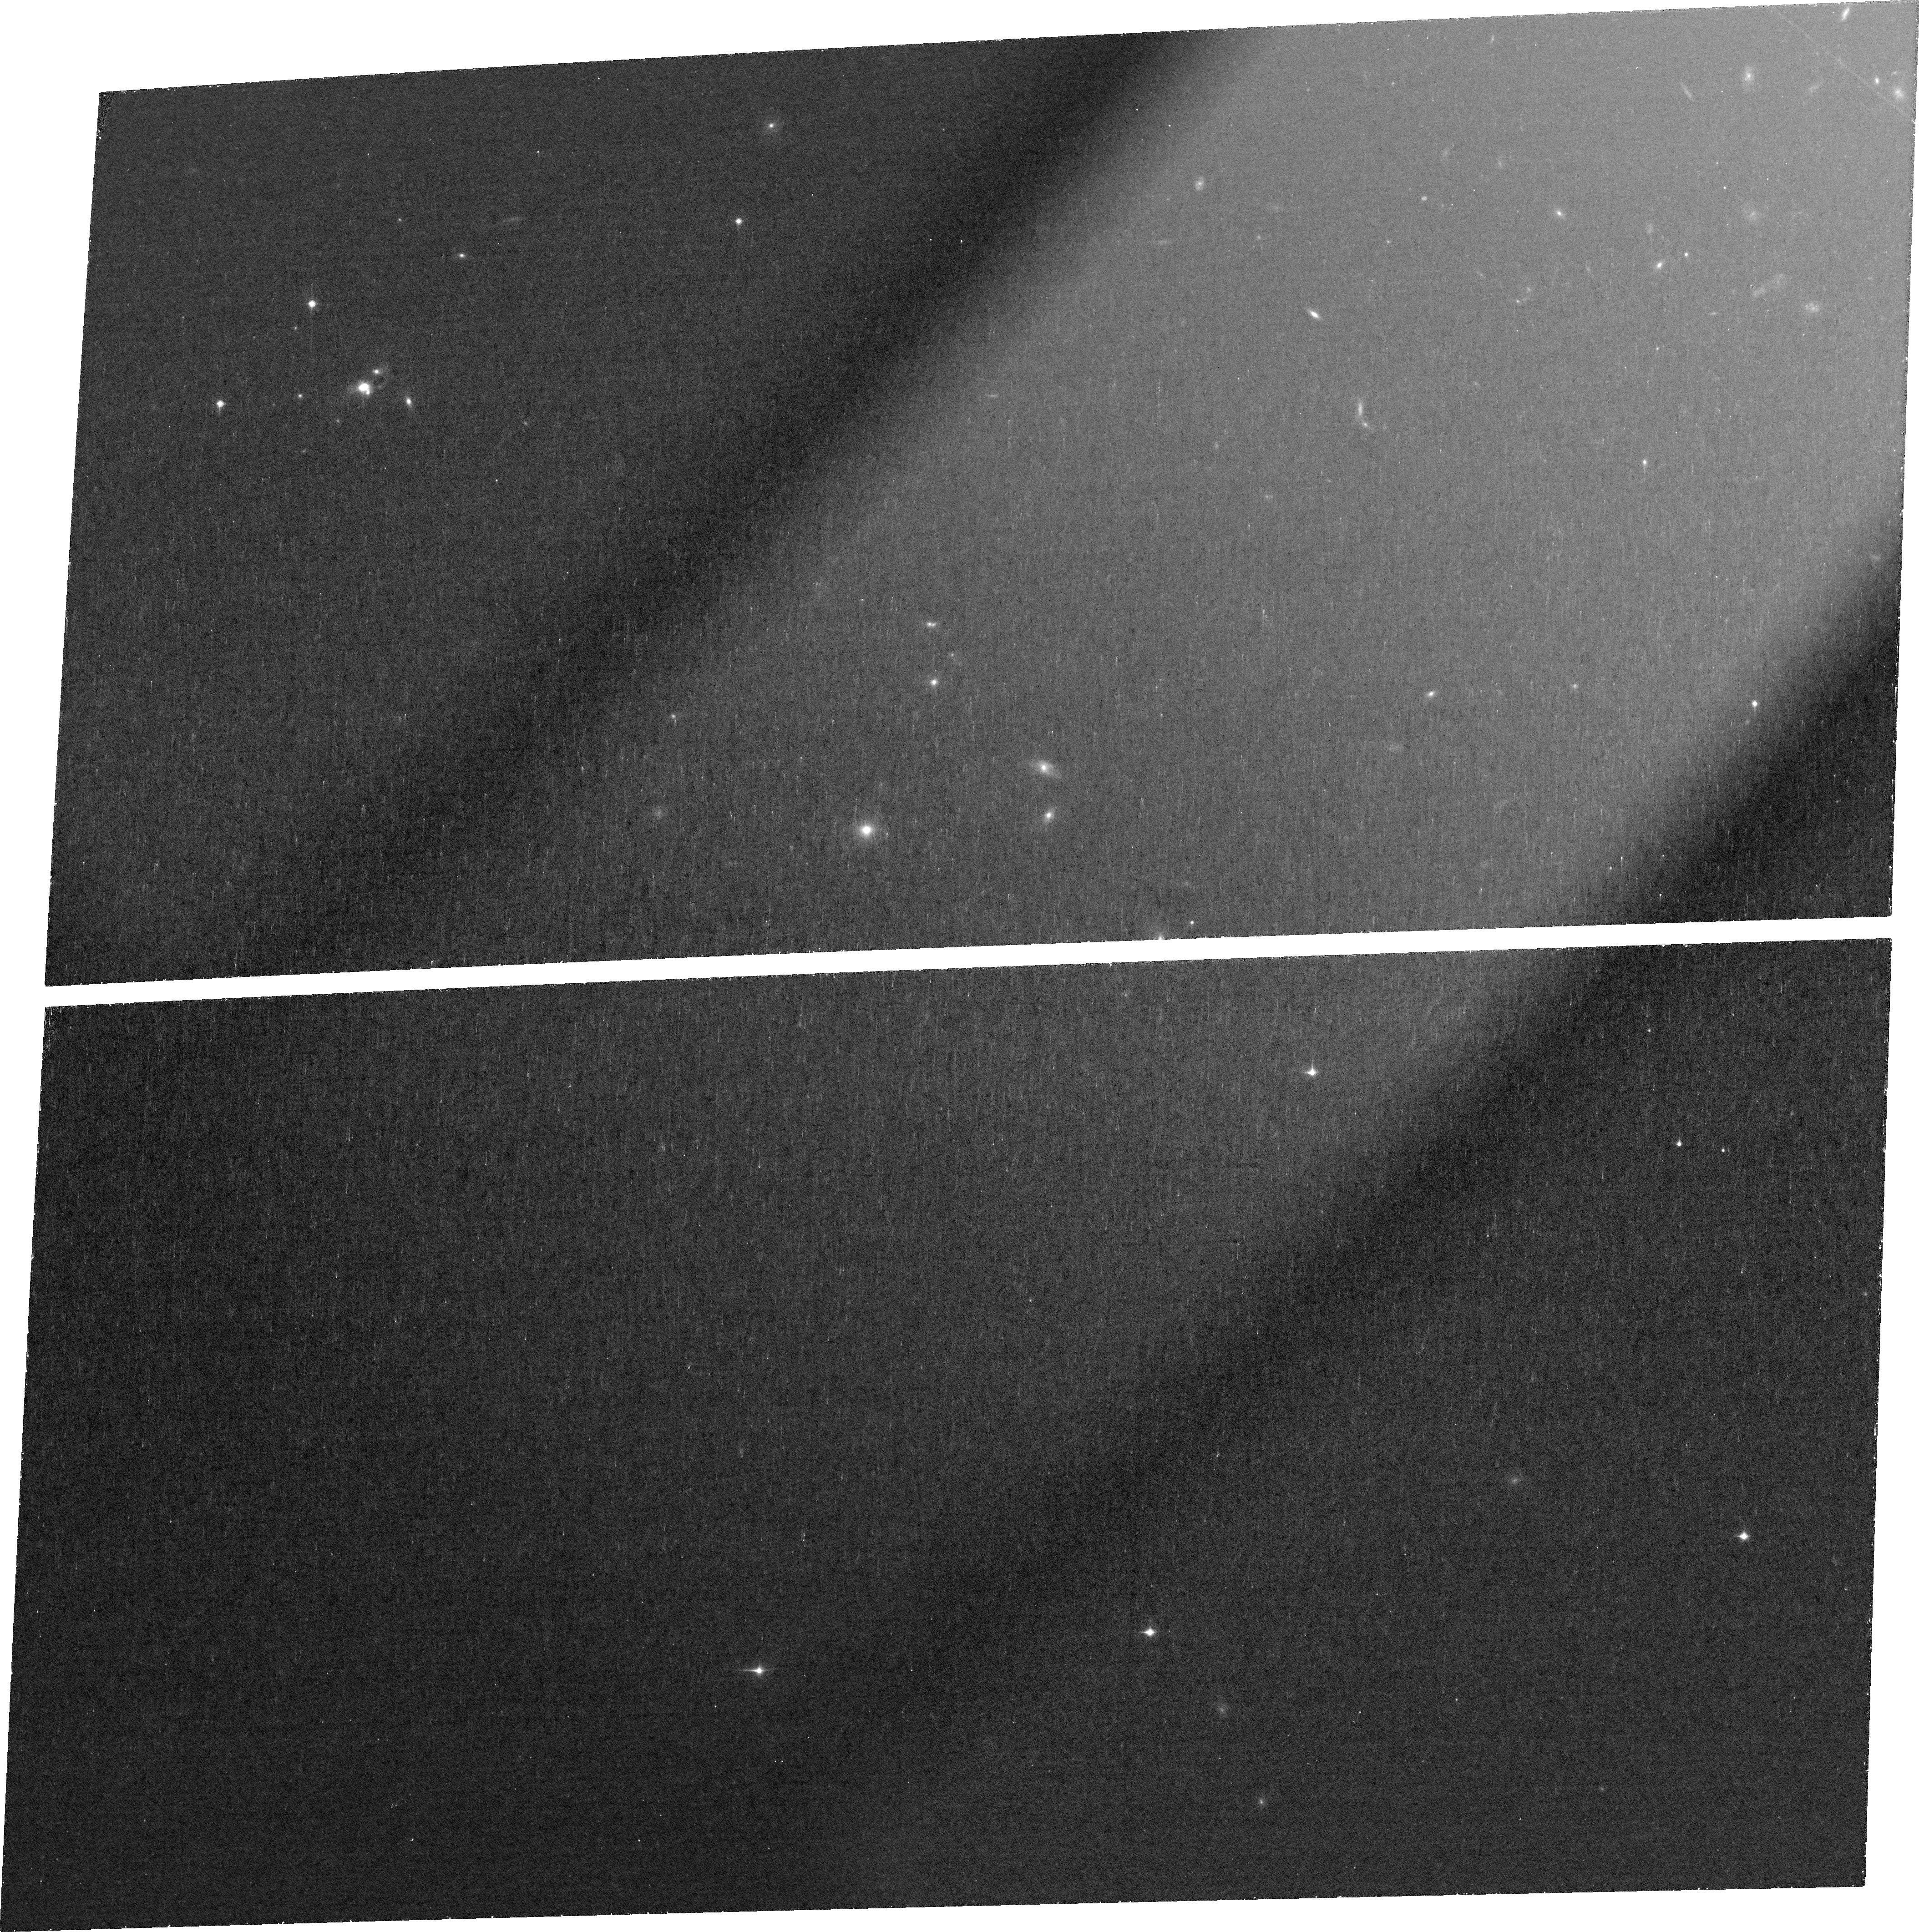
Target: GB0020-0531. Instrument: ACS/WFC. Filter: FR853N. Exposure: 1.3 h. Observation ID: jfjx01010

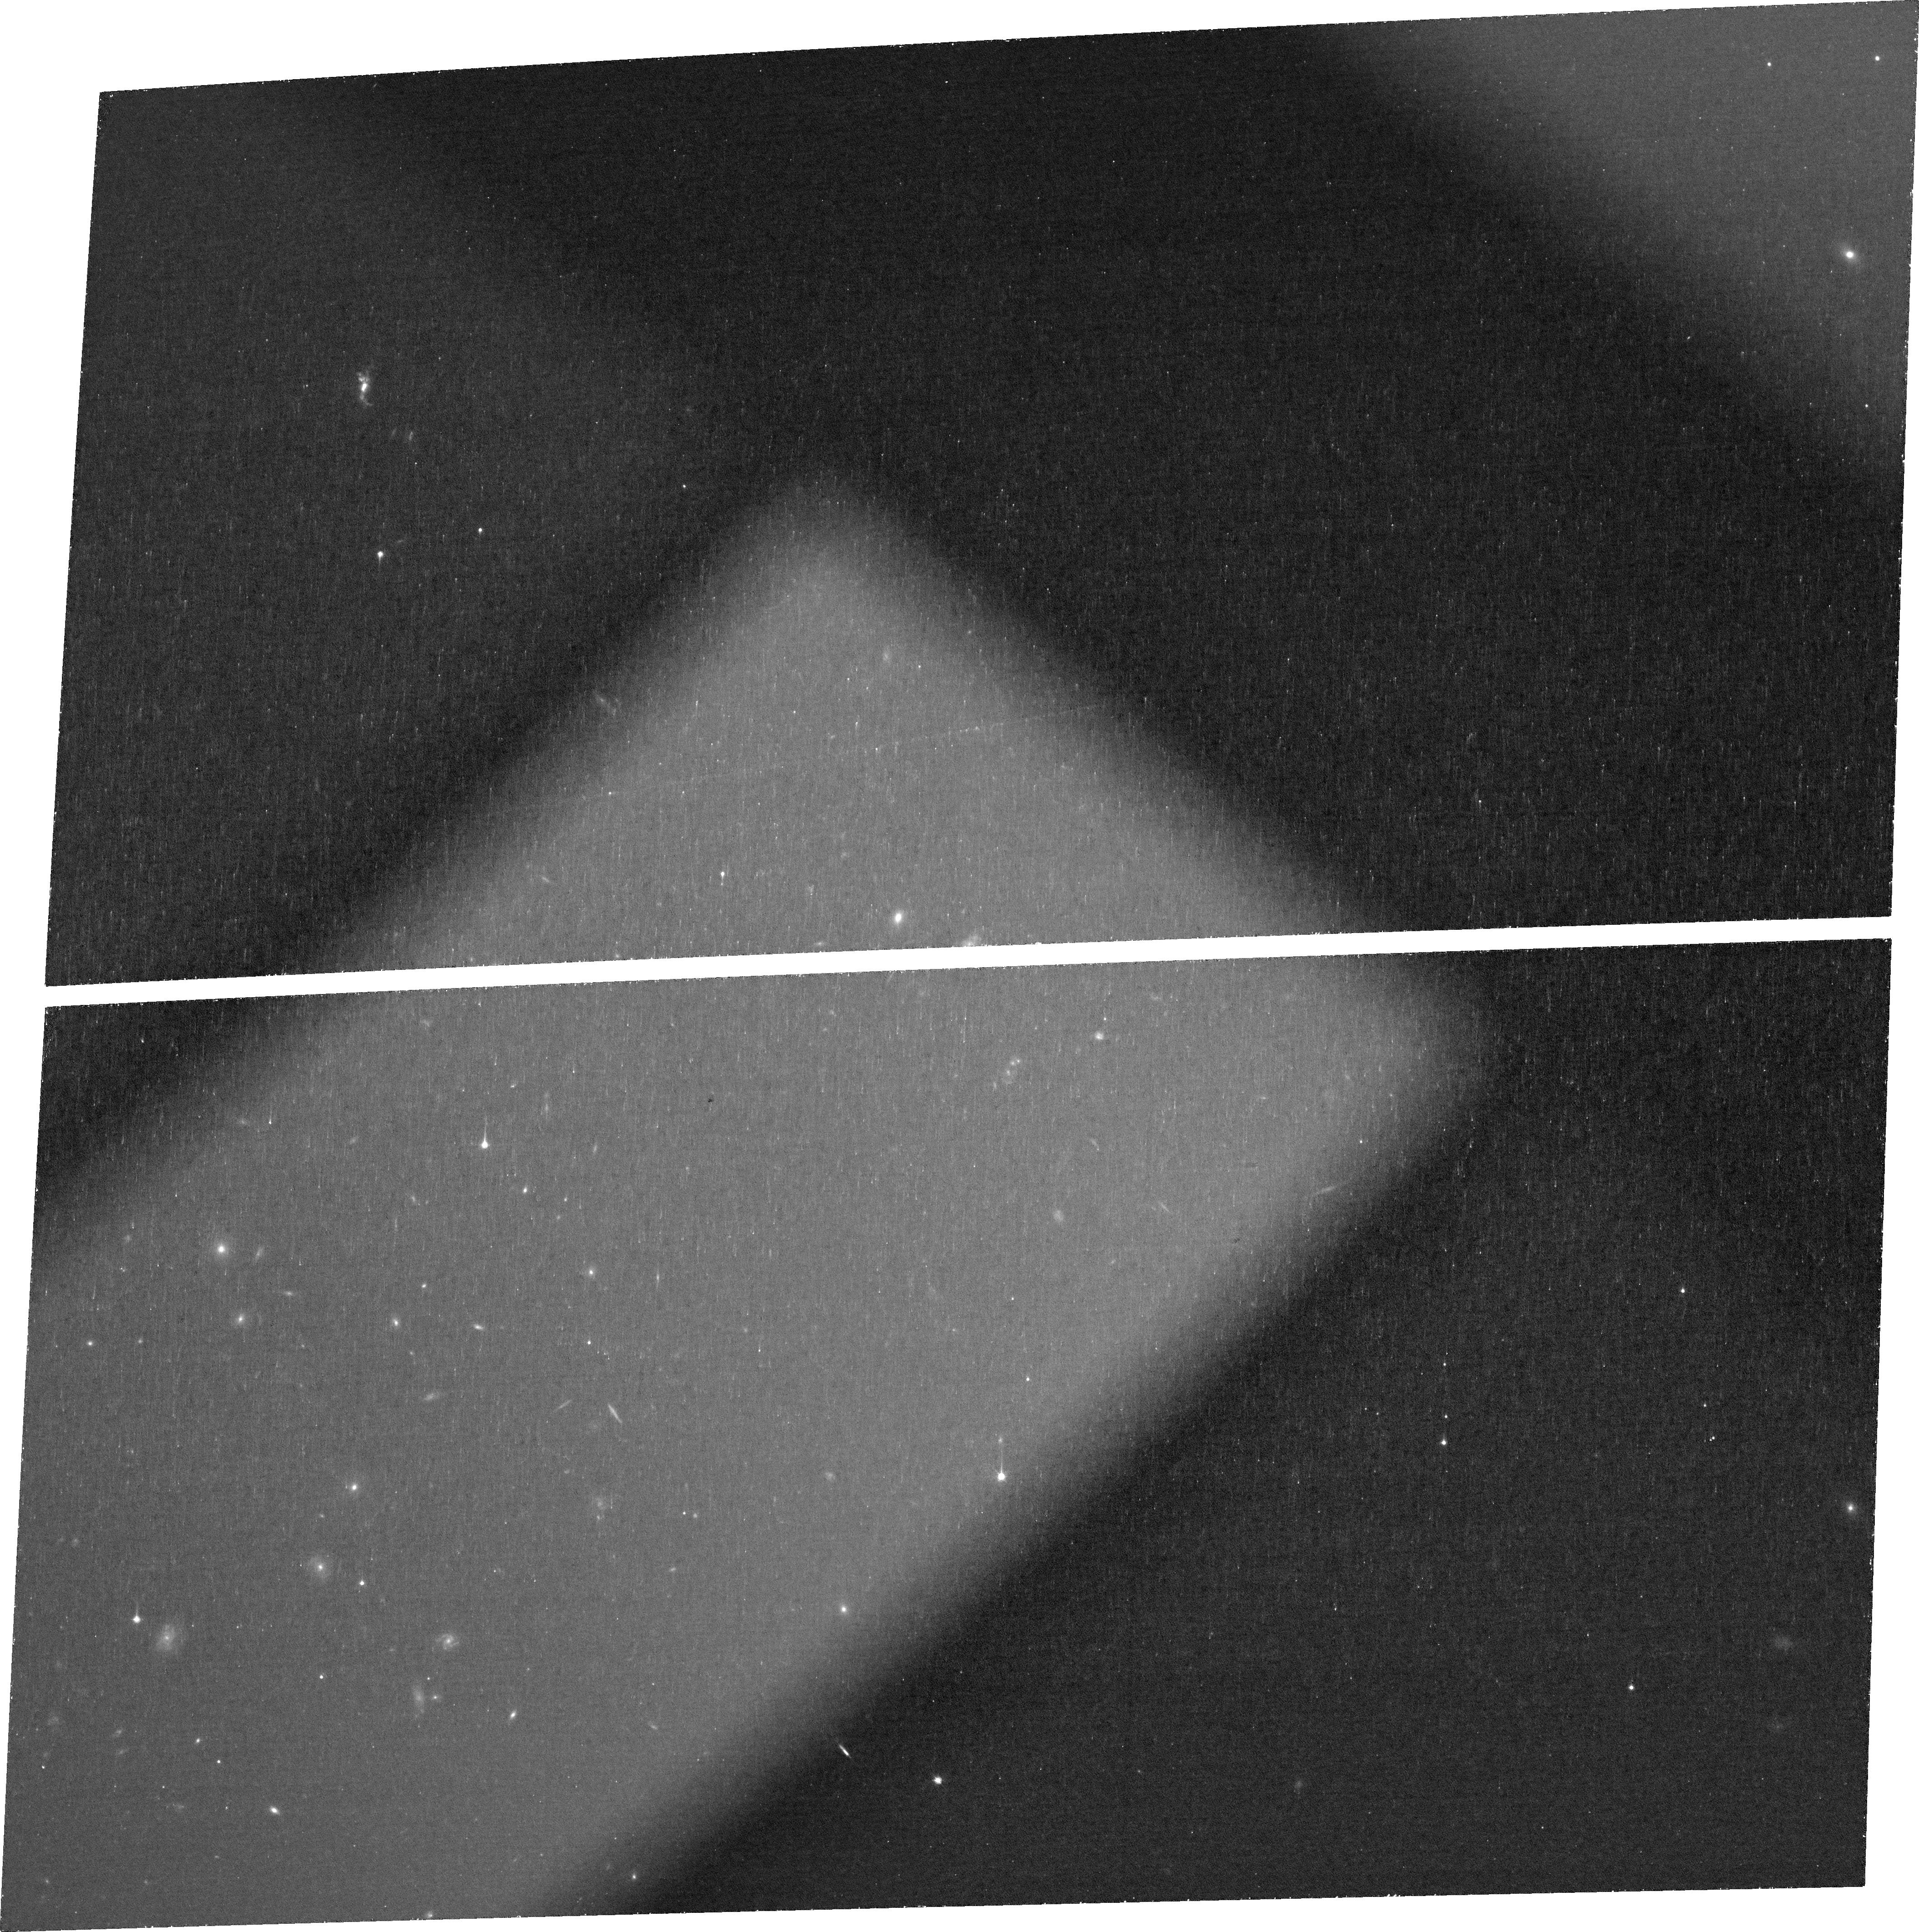
Target: GB2135-0314. Instrument: ACS/WFC. Filter: FR853N. Exposure: 1.3 h. Observation ID: jfjx09010

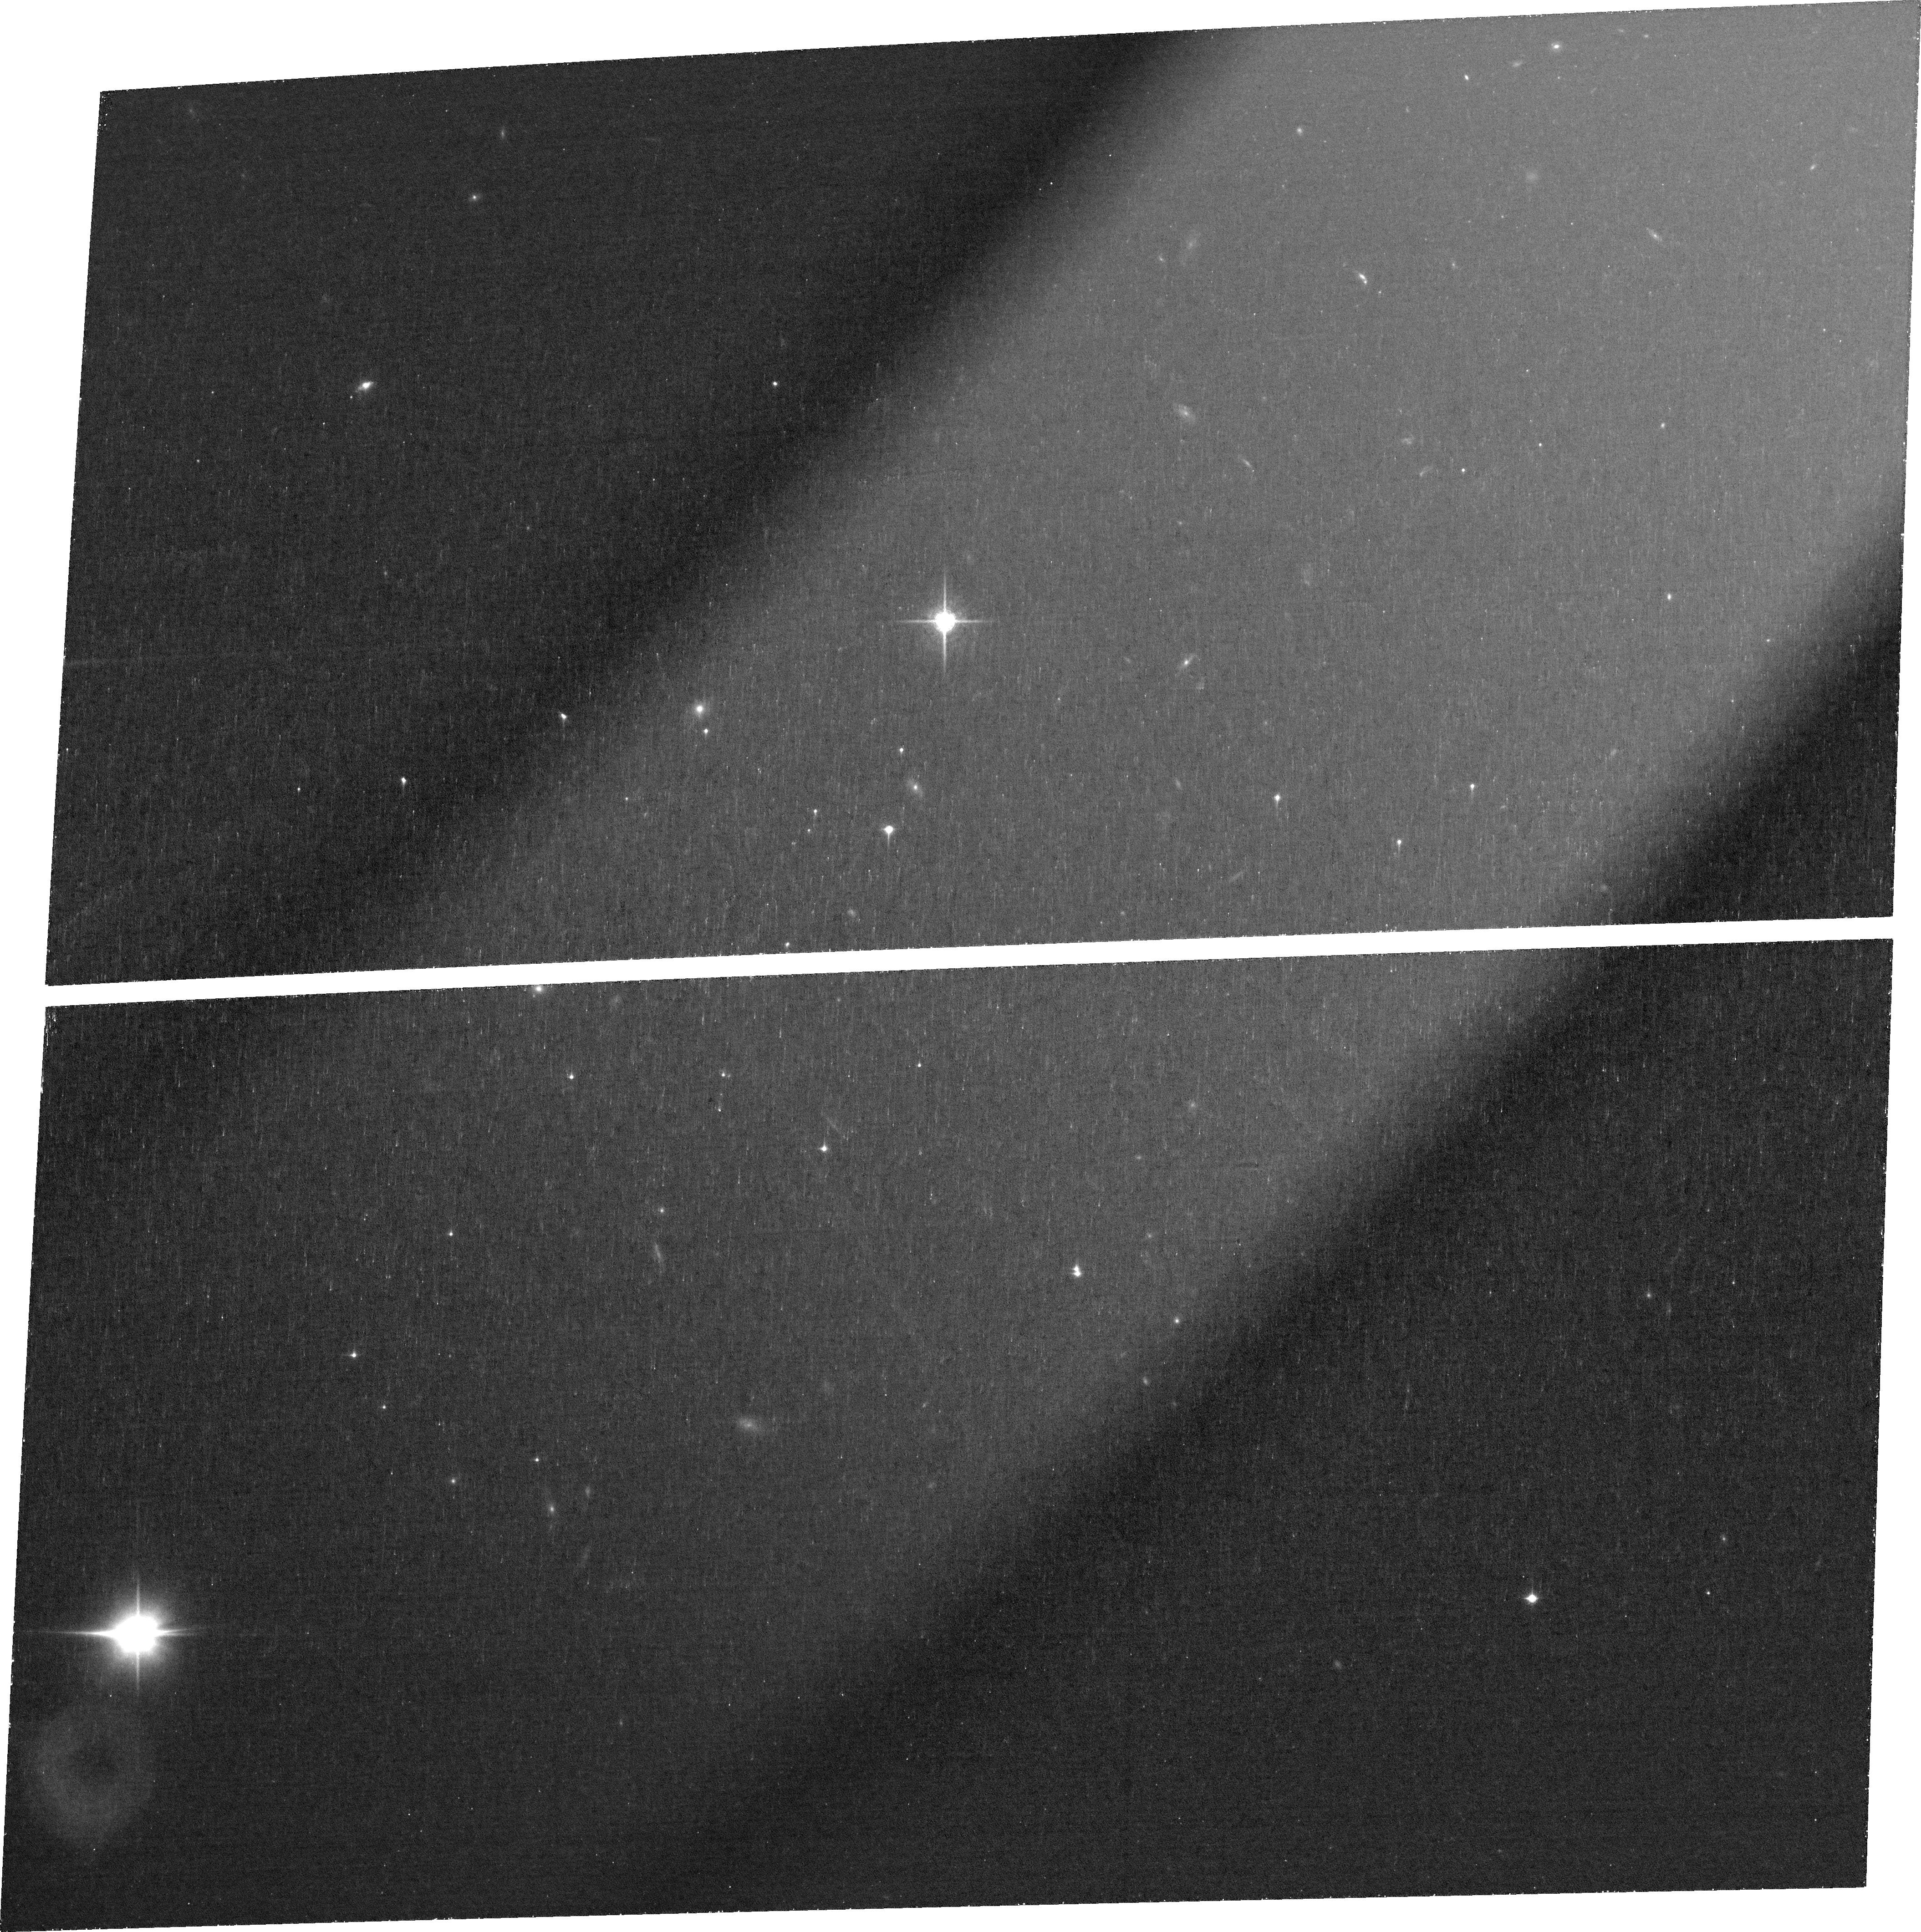
Target: GB1351+0816. Instrument: ACS/WFC. Filter: FR853N. Exposure: 1.3 h. Observation ID: jfjx05010

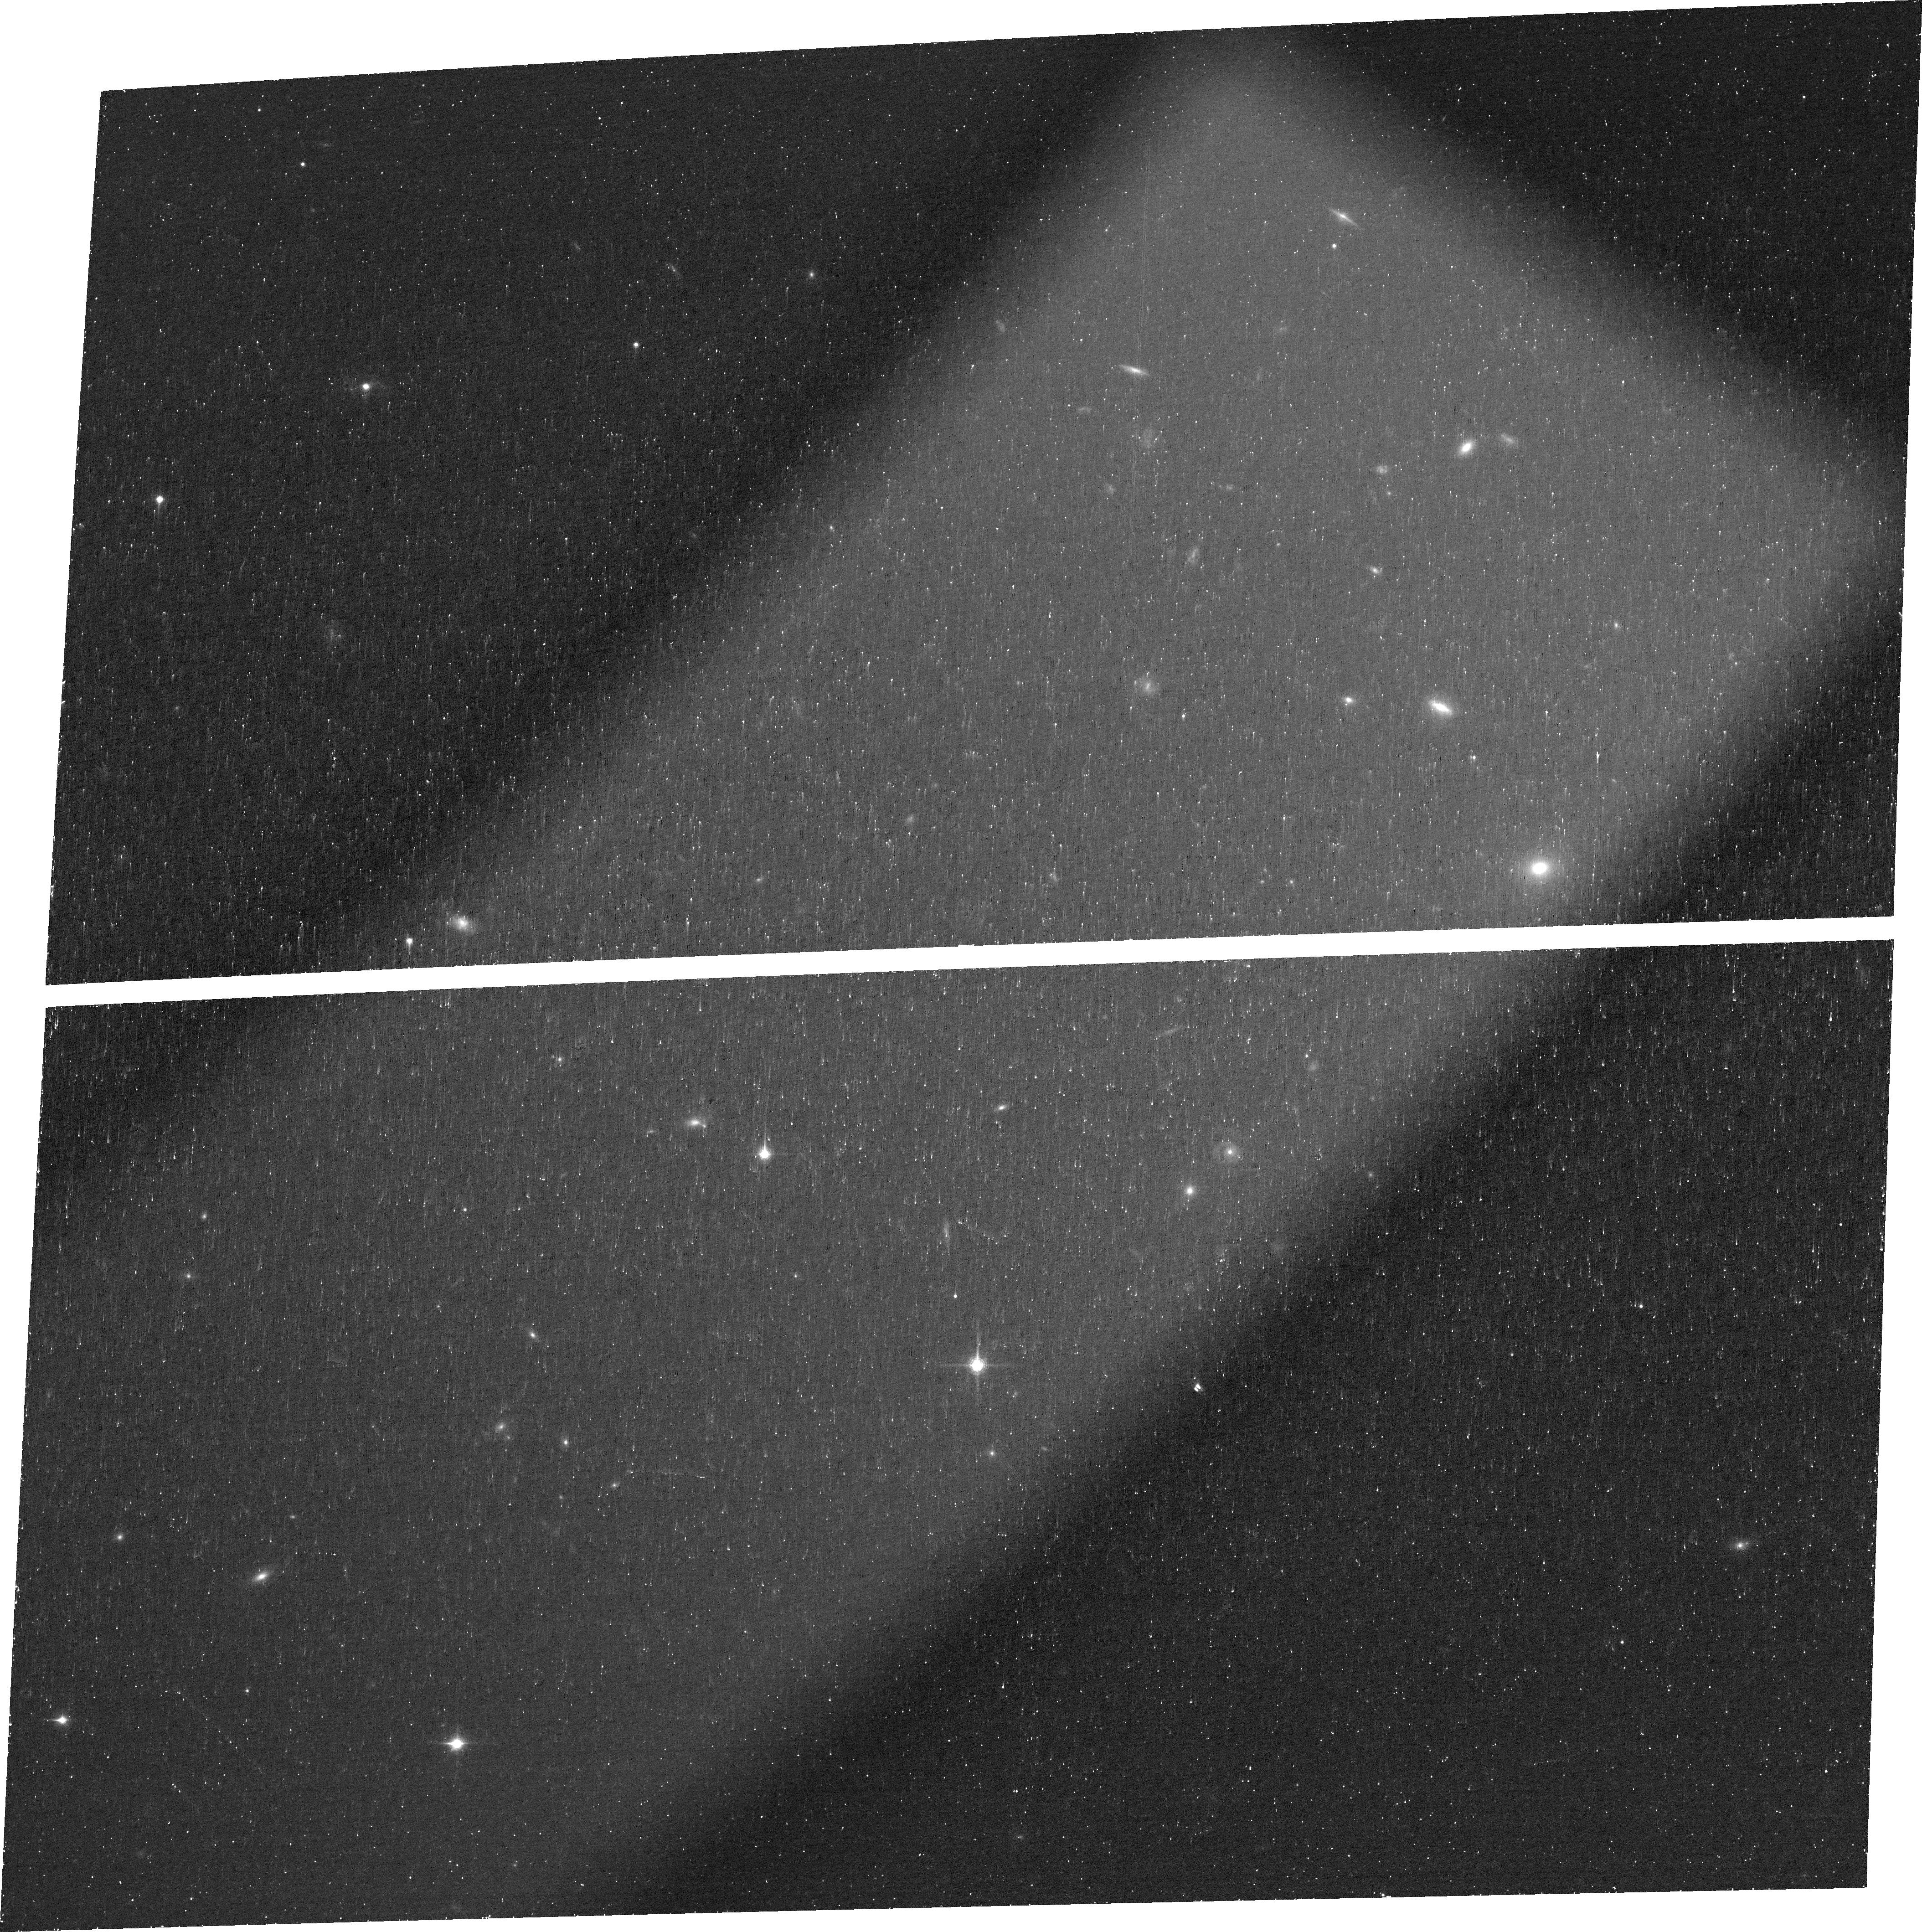
Target: GB0159+2703. Instrument: ACS/WFC. Filter: FR853N. Exposure: 38 min. Observation ID: jfjx04010

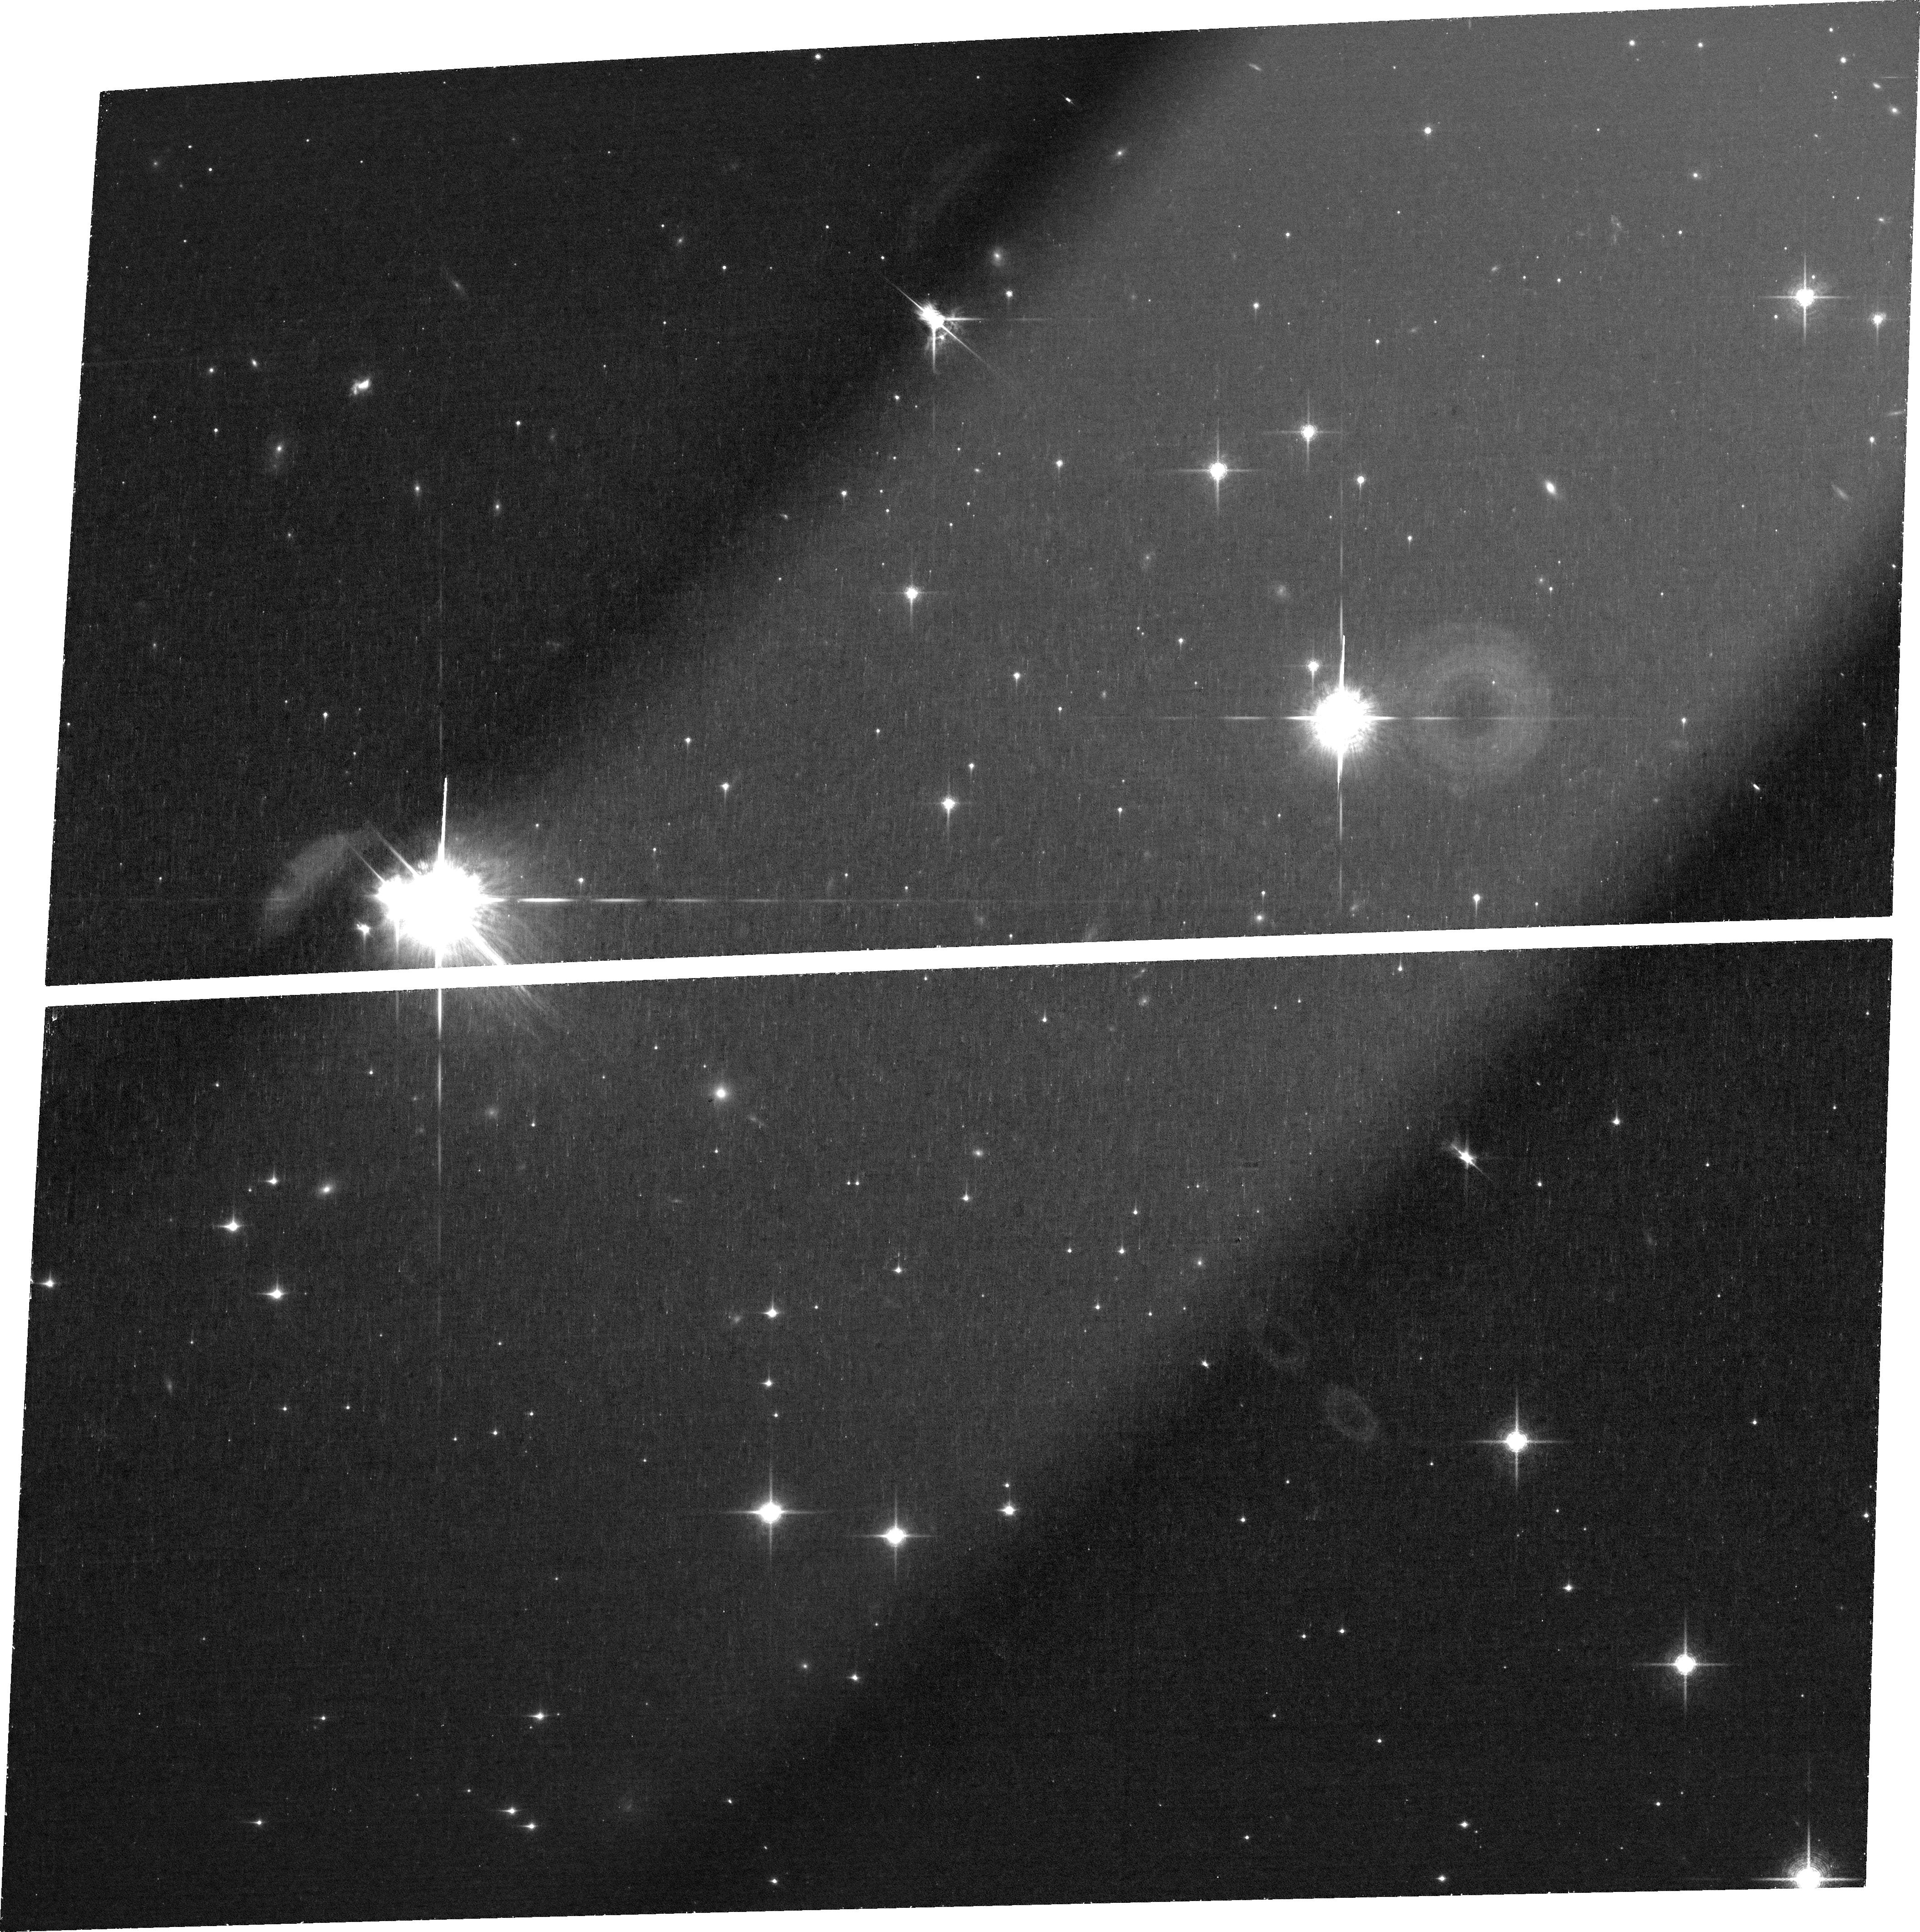
Target: GB2050+0550. Instrument: ACS/WFC. Filter: FR853N. Exposure: 1.3 h. Observation ID: jfjx08010

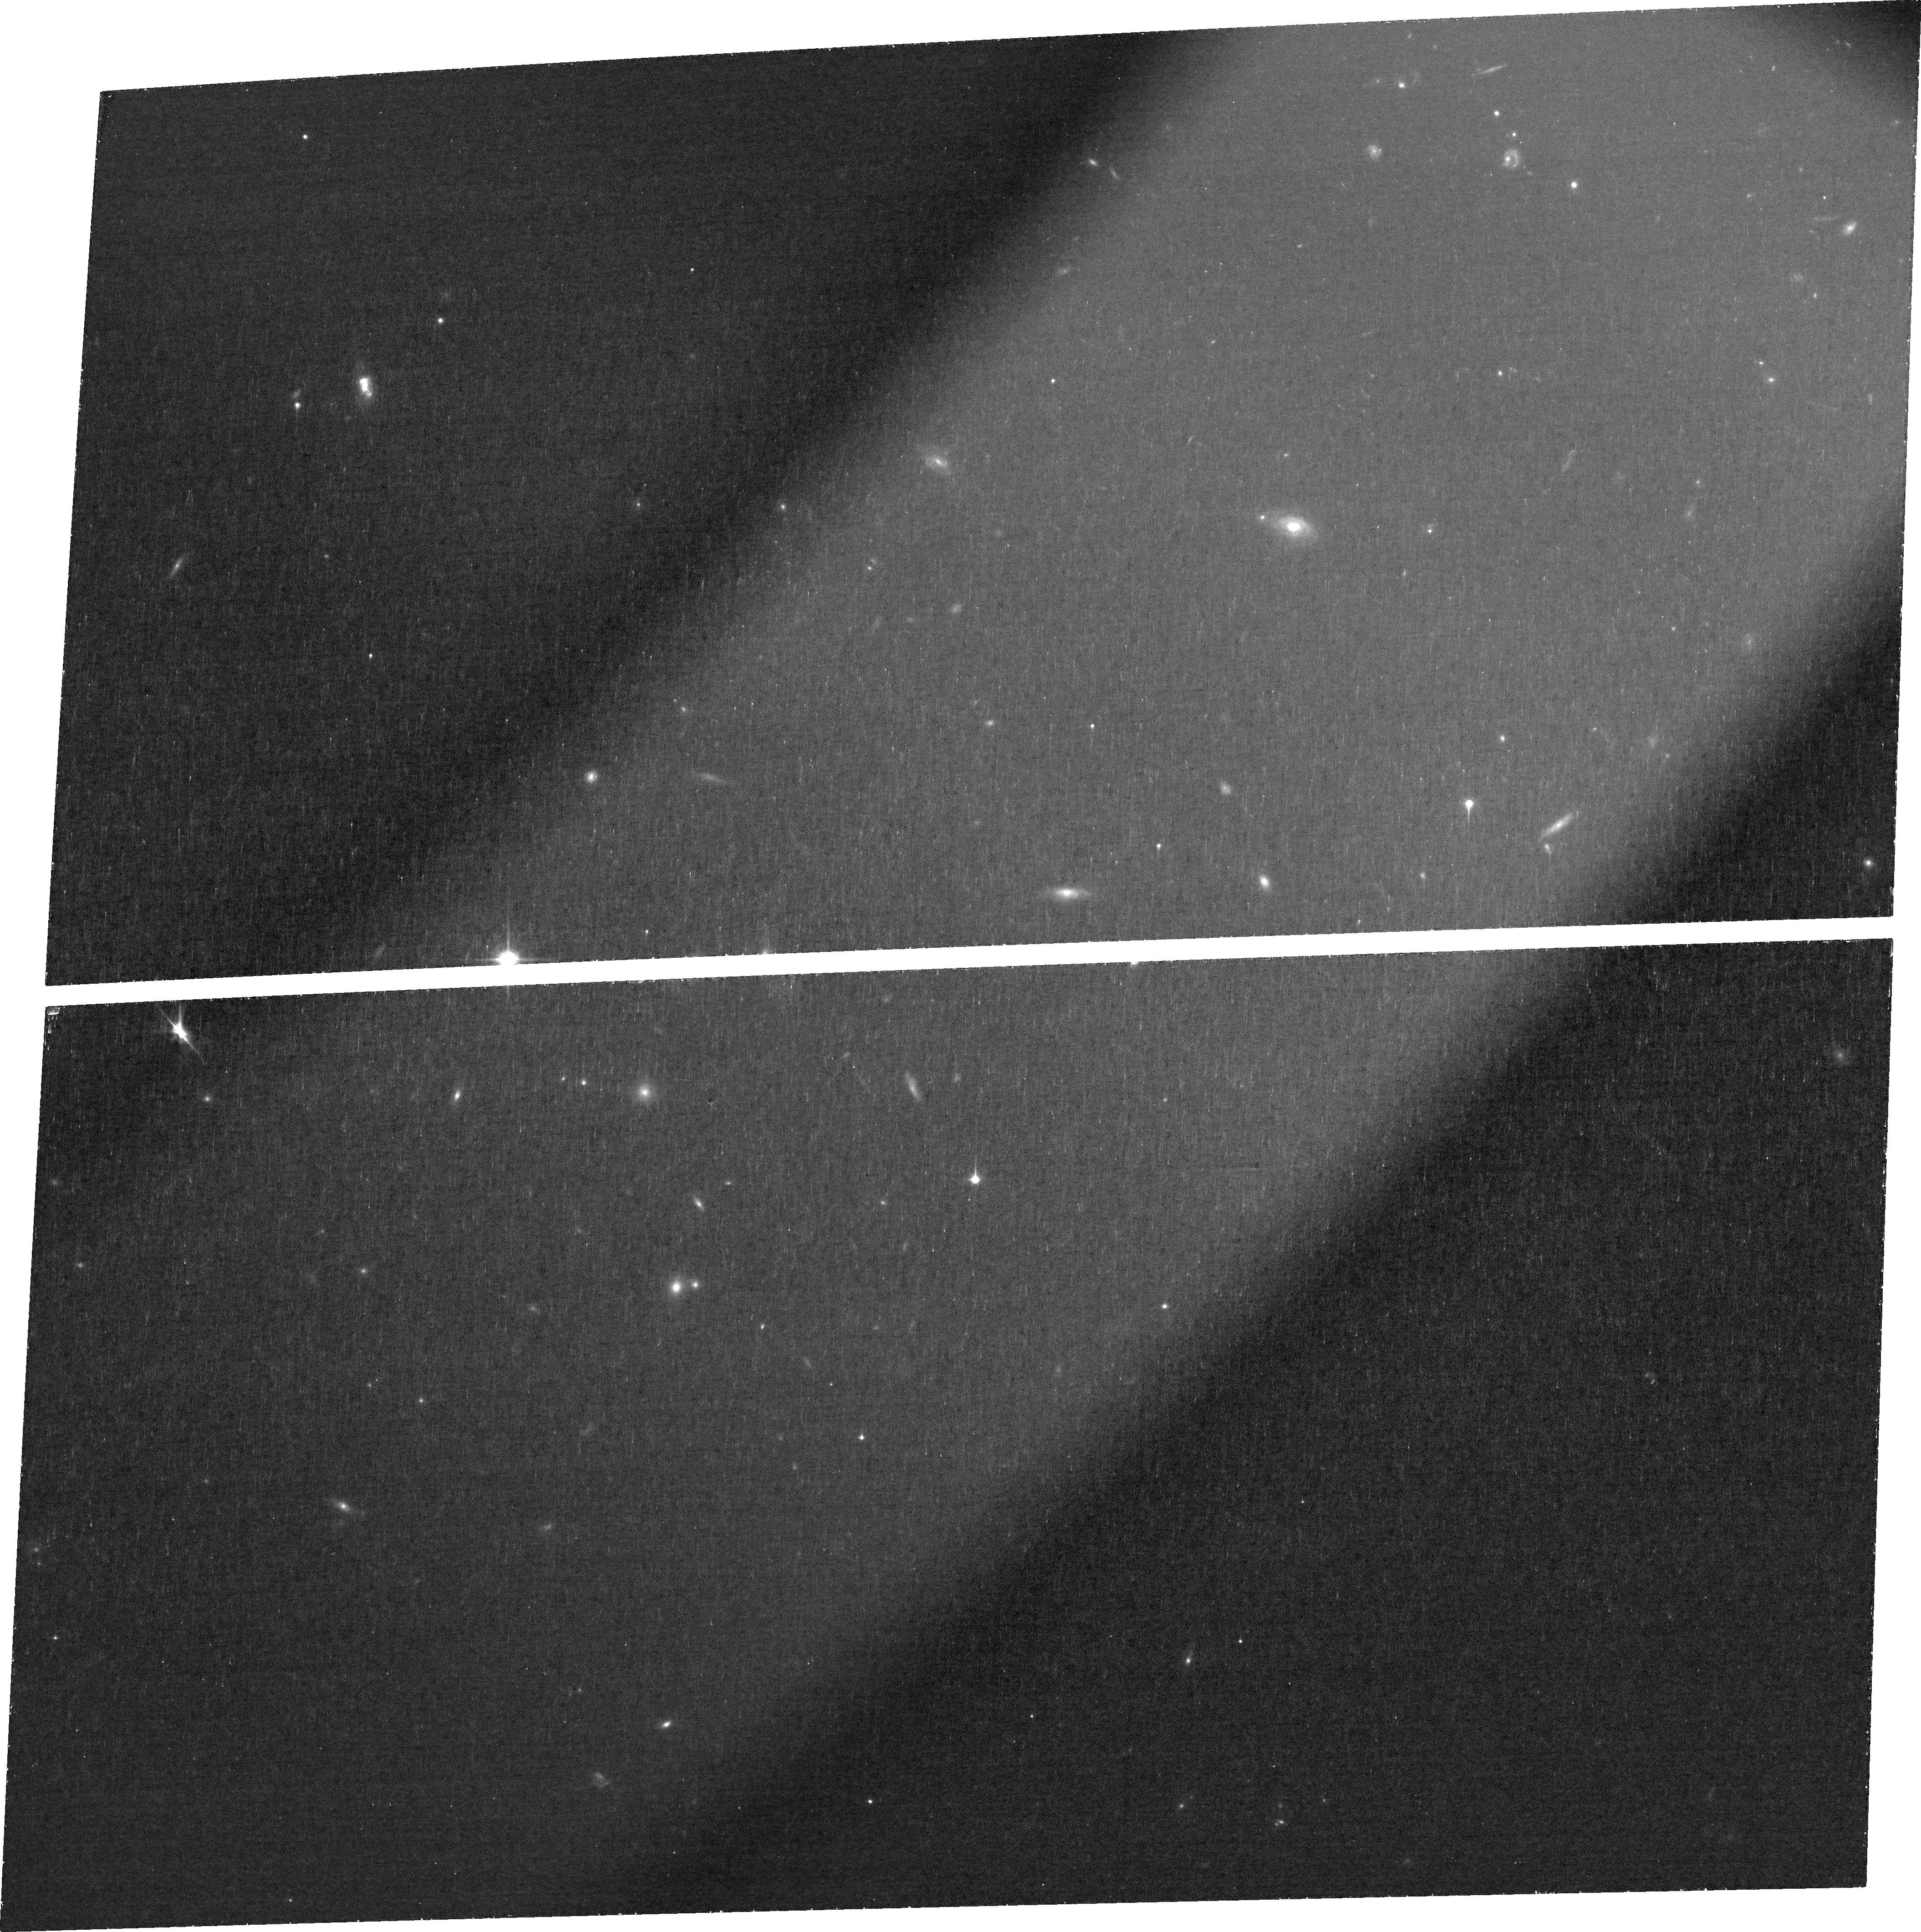
Target: GB1504+3439. Instrument: ACS/WFC. Filter: FR853N. Exposure: 1.3 h. Observation ID: jfjx07010

A Complete Sample of Ionization Echoes Around Fading AGN (PI: Prescott, Moire)

Understanding how and why Active Galactic Nuclei (AGN) vary in ionizing output can provide insight into the physics of AGN accretion and fueling. "Green Bean" nebulae at z~0.3, discovered using a uniform color selection, were found to host powerful AGN that have ramped down in ionizing output by 3-4 orders of magnitude over the past 10, 000-100, 000 years; this significant variability should be imprinted as an ionization echo within the surrounding extended emission line gas. Leveraging a successful recombination balance approach demonstrated previously for a sample of lower redshift Seyfert-class systems, an approved Cycle 32 program is targeting a limited subset of 6 Green Beans. In this proposal, we propose to obtain the crucial HST ACS ramp filter Halpha imaging for the remaining 11 Green Bean nebulae in order to constrain the ionization histories of luminous AGN at high spatial, and therefore time, resolution across the complete sample. This proposal is eligible for the Cycle 32 Bridge call because the ACS ramp filters are the only option for obtaining high resolution narrowband Halpha imaging at these redshifts.